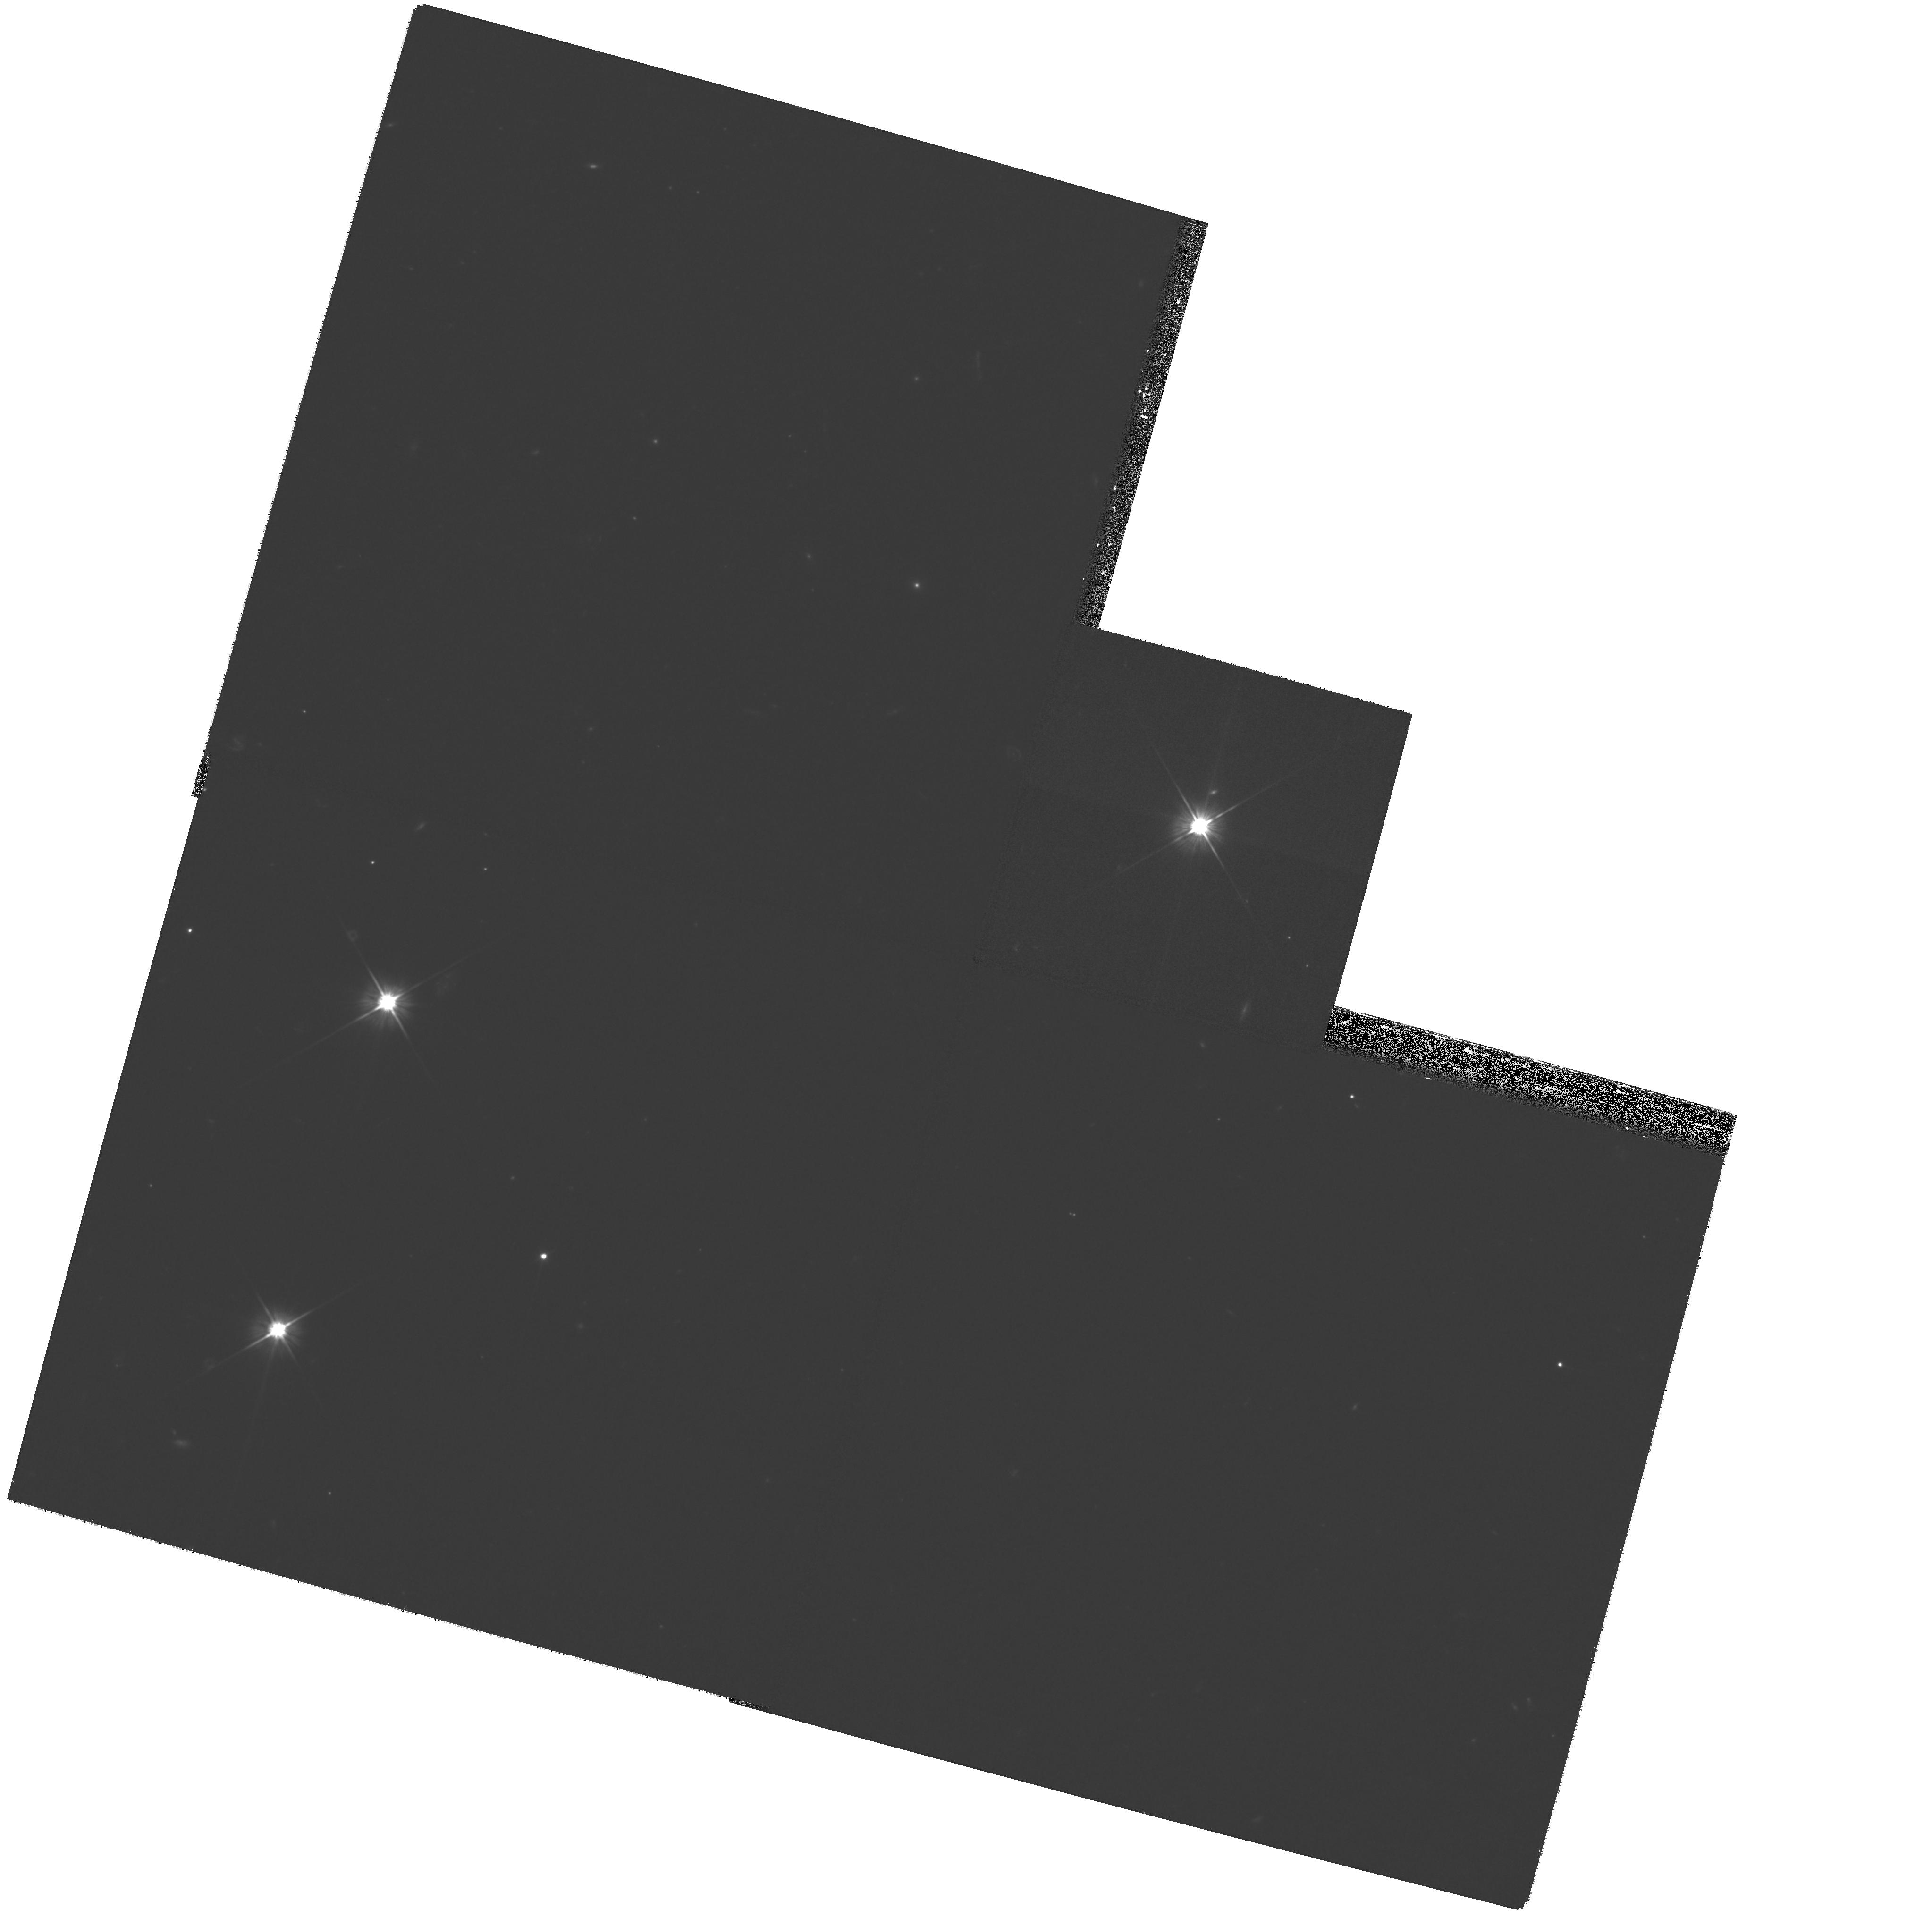
Target: OJ287. Instrument: WFPC2/PC. Filter: F606W. Exposure: 46 min. Observation ID: hst_11344_01_wfpc2_pc_f606w_ua5e01

Velocity Gradients in the Jets of BL Lac Objects (PI: Marscher, Alan P.)

We propose to observe the arcsec-scale jets of 2 BL Lac objects with highly relativistic jets (bulk Lorentz factor of 16) on parsec scales in order to determine whether a velocity gradient exists between the axis and edge of the jet and along the length of the jet. Models both for the morphology of jets in BL Lac objects and for the launching of the jet predict such gradients. If radio-selected BL Lac objects are end-on FR 1 sources, there should be strong X-ray emission from inverse Compton scattering of CMB photons along the highly beamed fast spine of the jet. The imaging observations with Chandra, HST, SST, and the VLA will therefore verify whether such a spine exists and on what length scale it decelerates to nonrelativistic speeds.